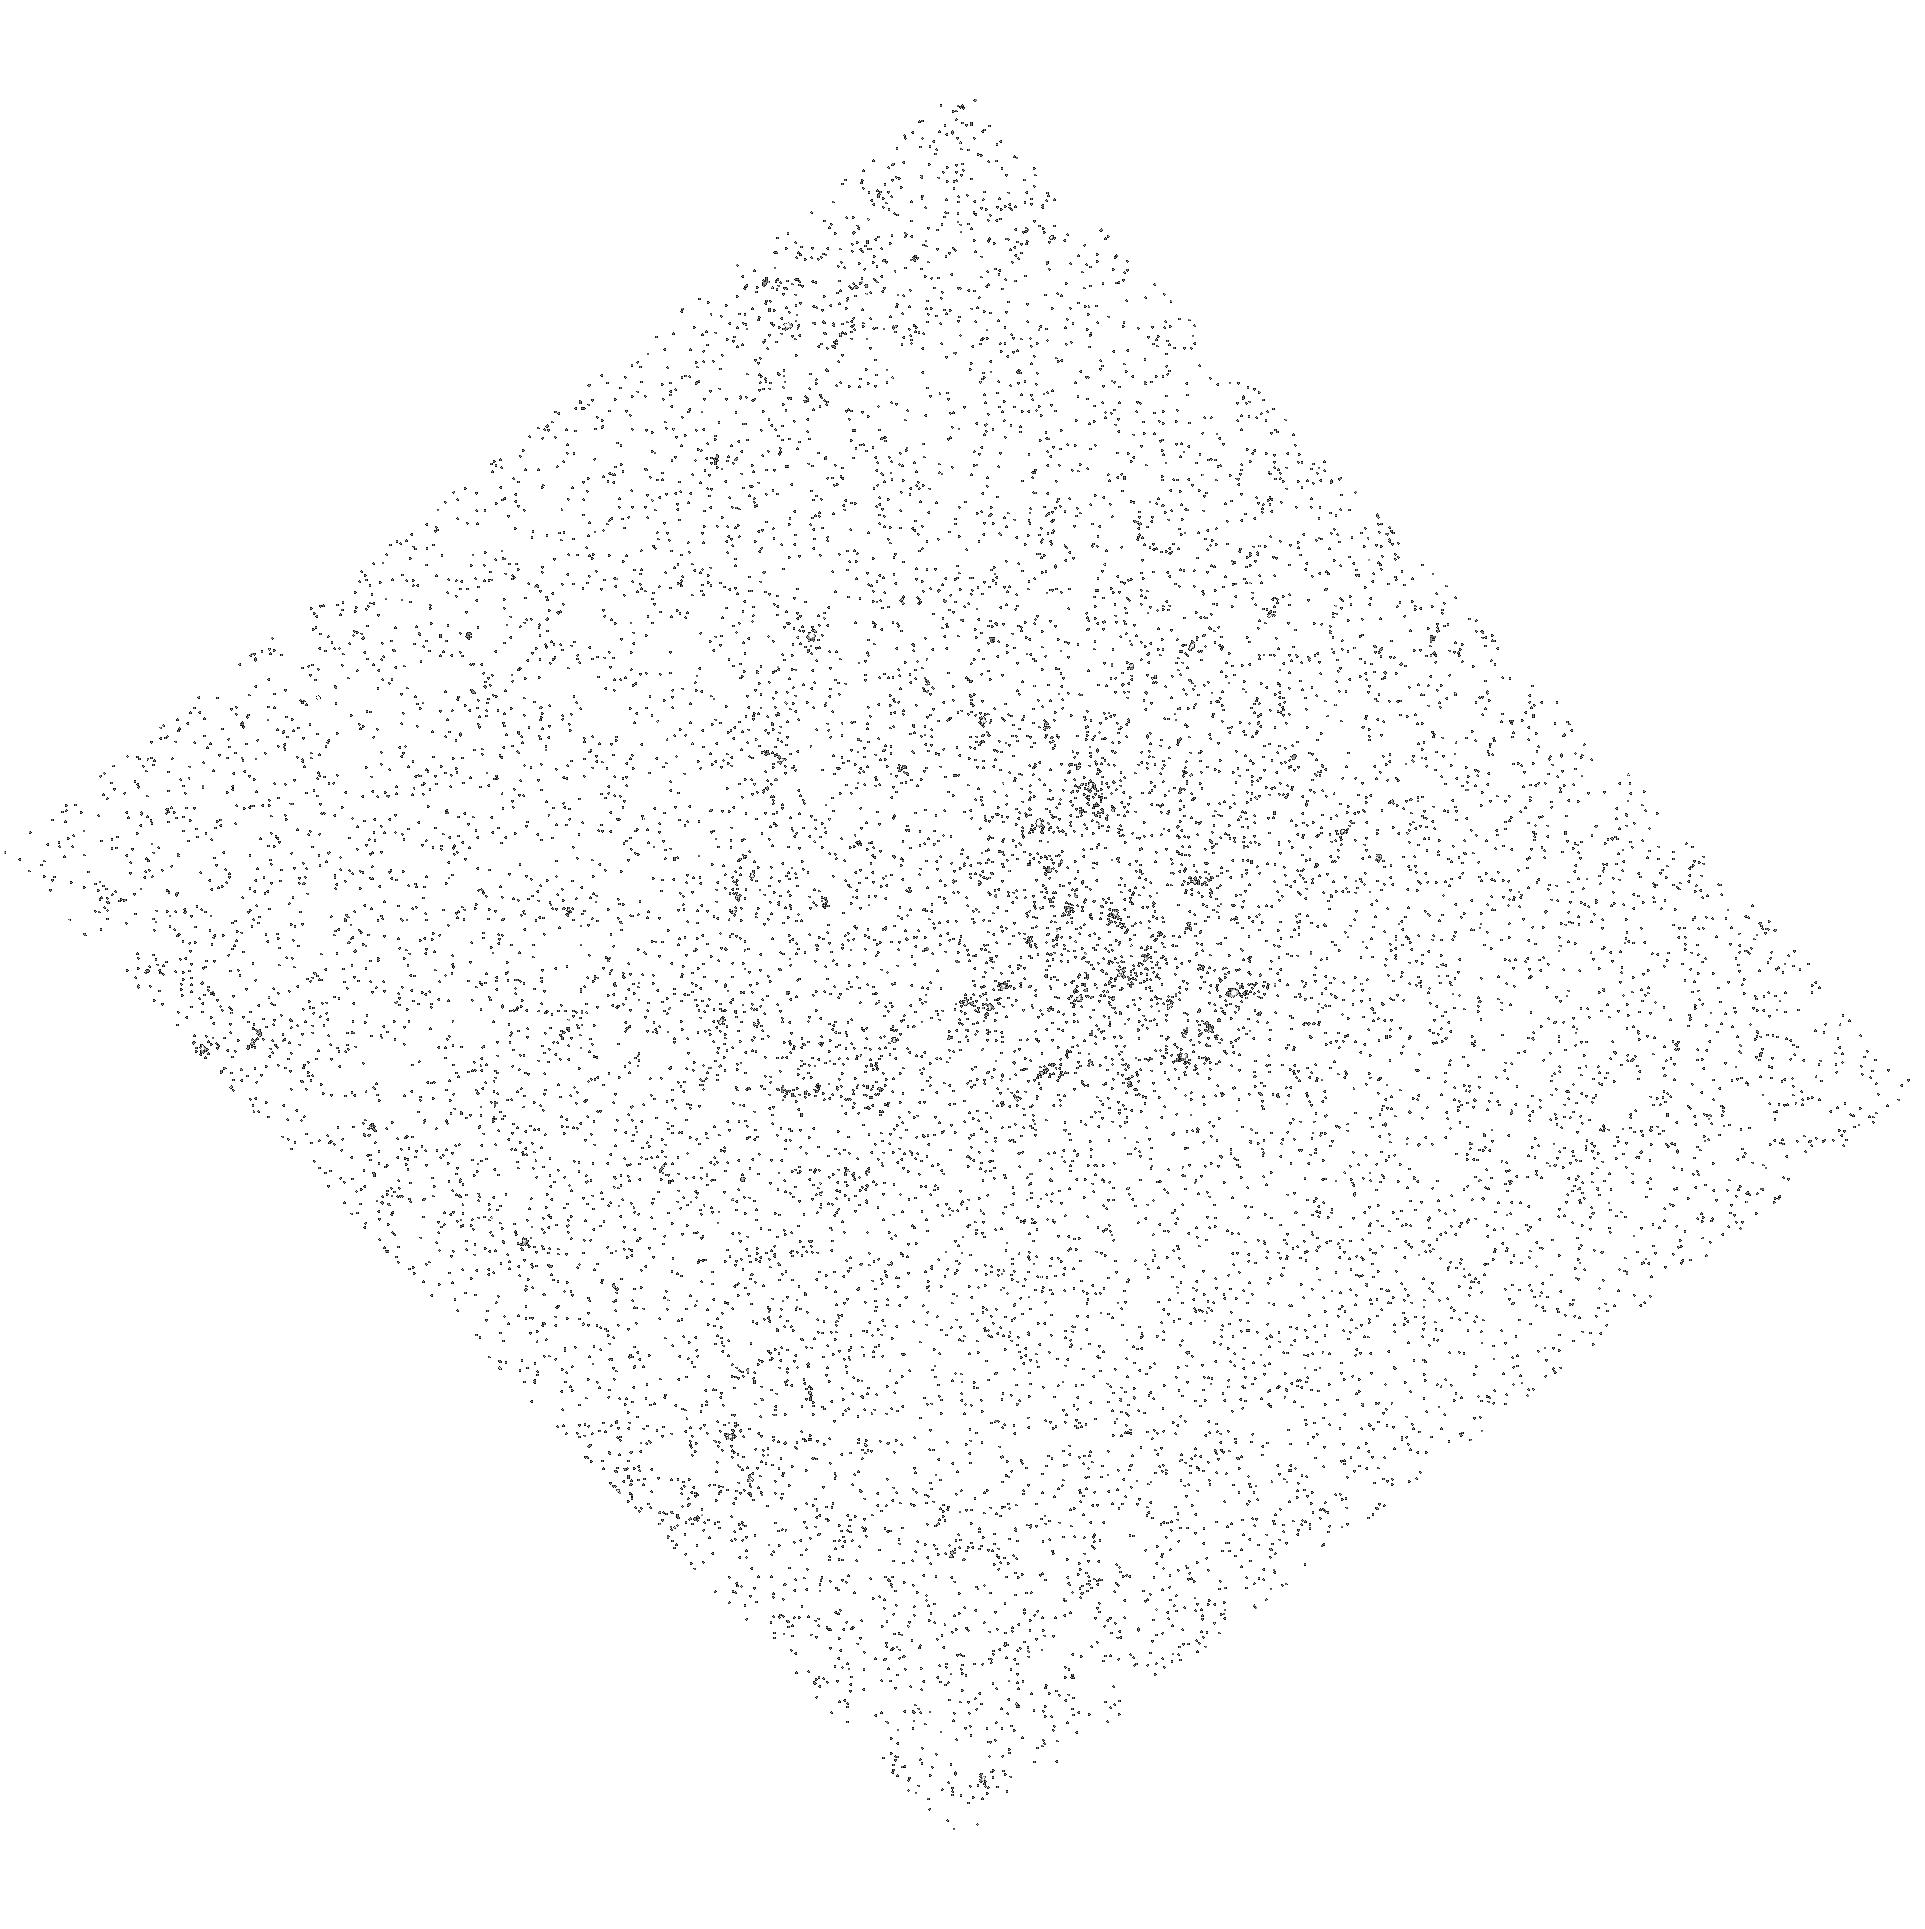
Target: NGC3031-ULX
Instrument: ACS/SBC
Filter: F165LP
Exposure: 10 min
Observation ID: hst_10814_02_acs_sbc_f165lp_j9oo02

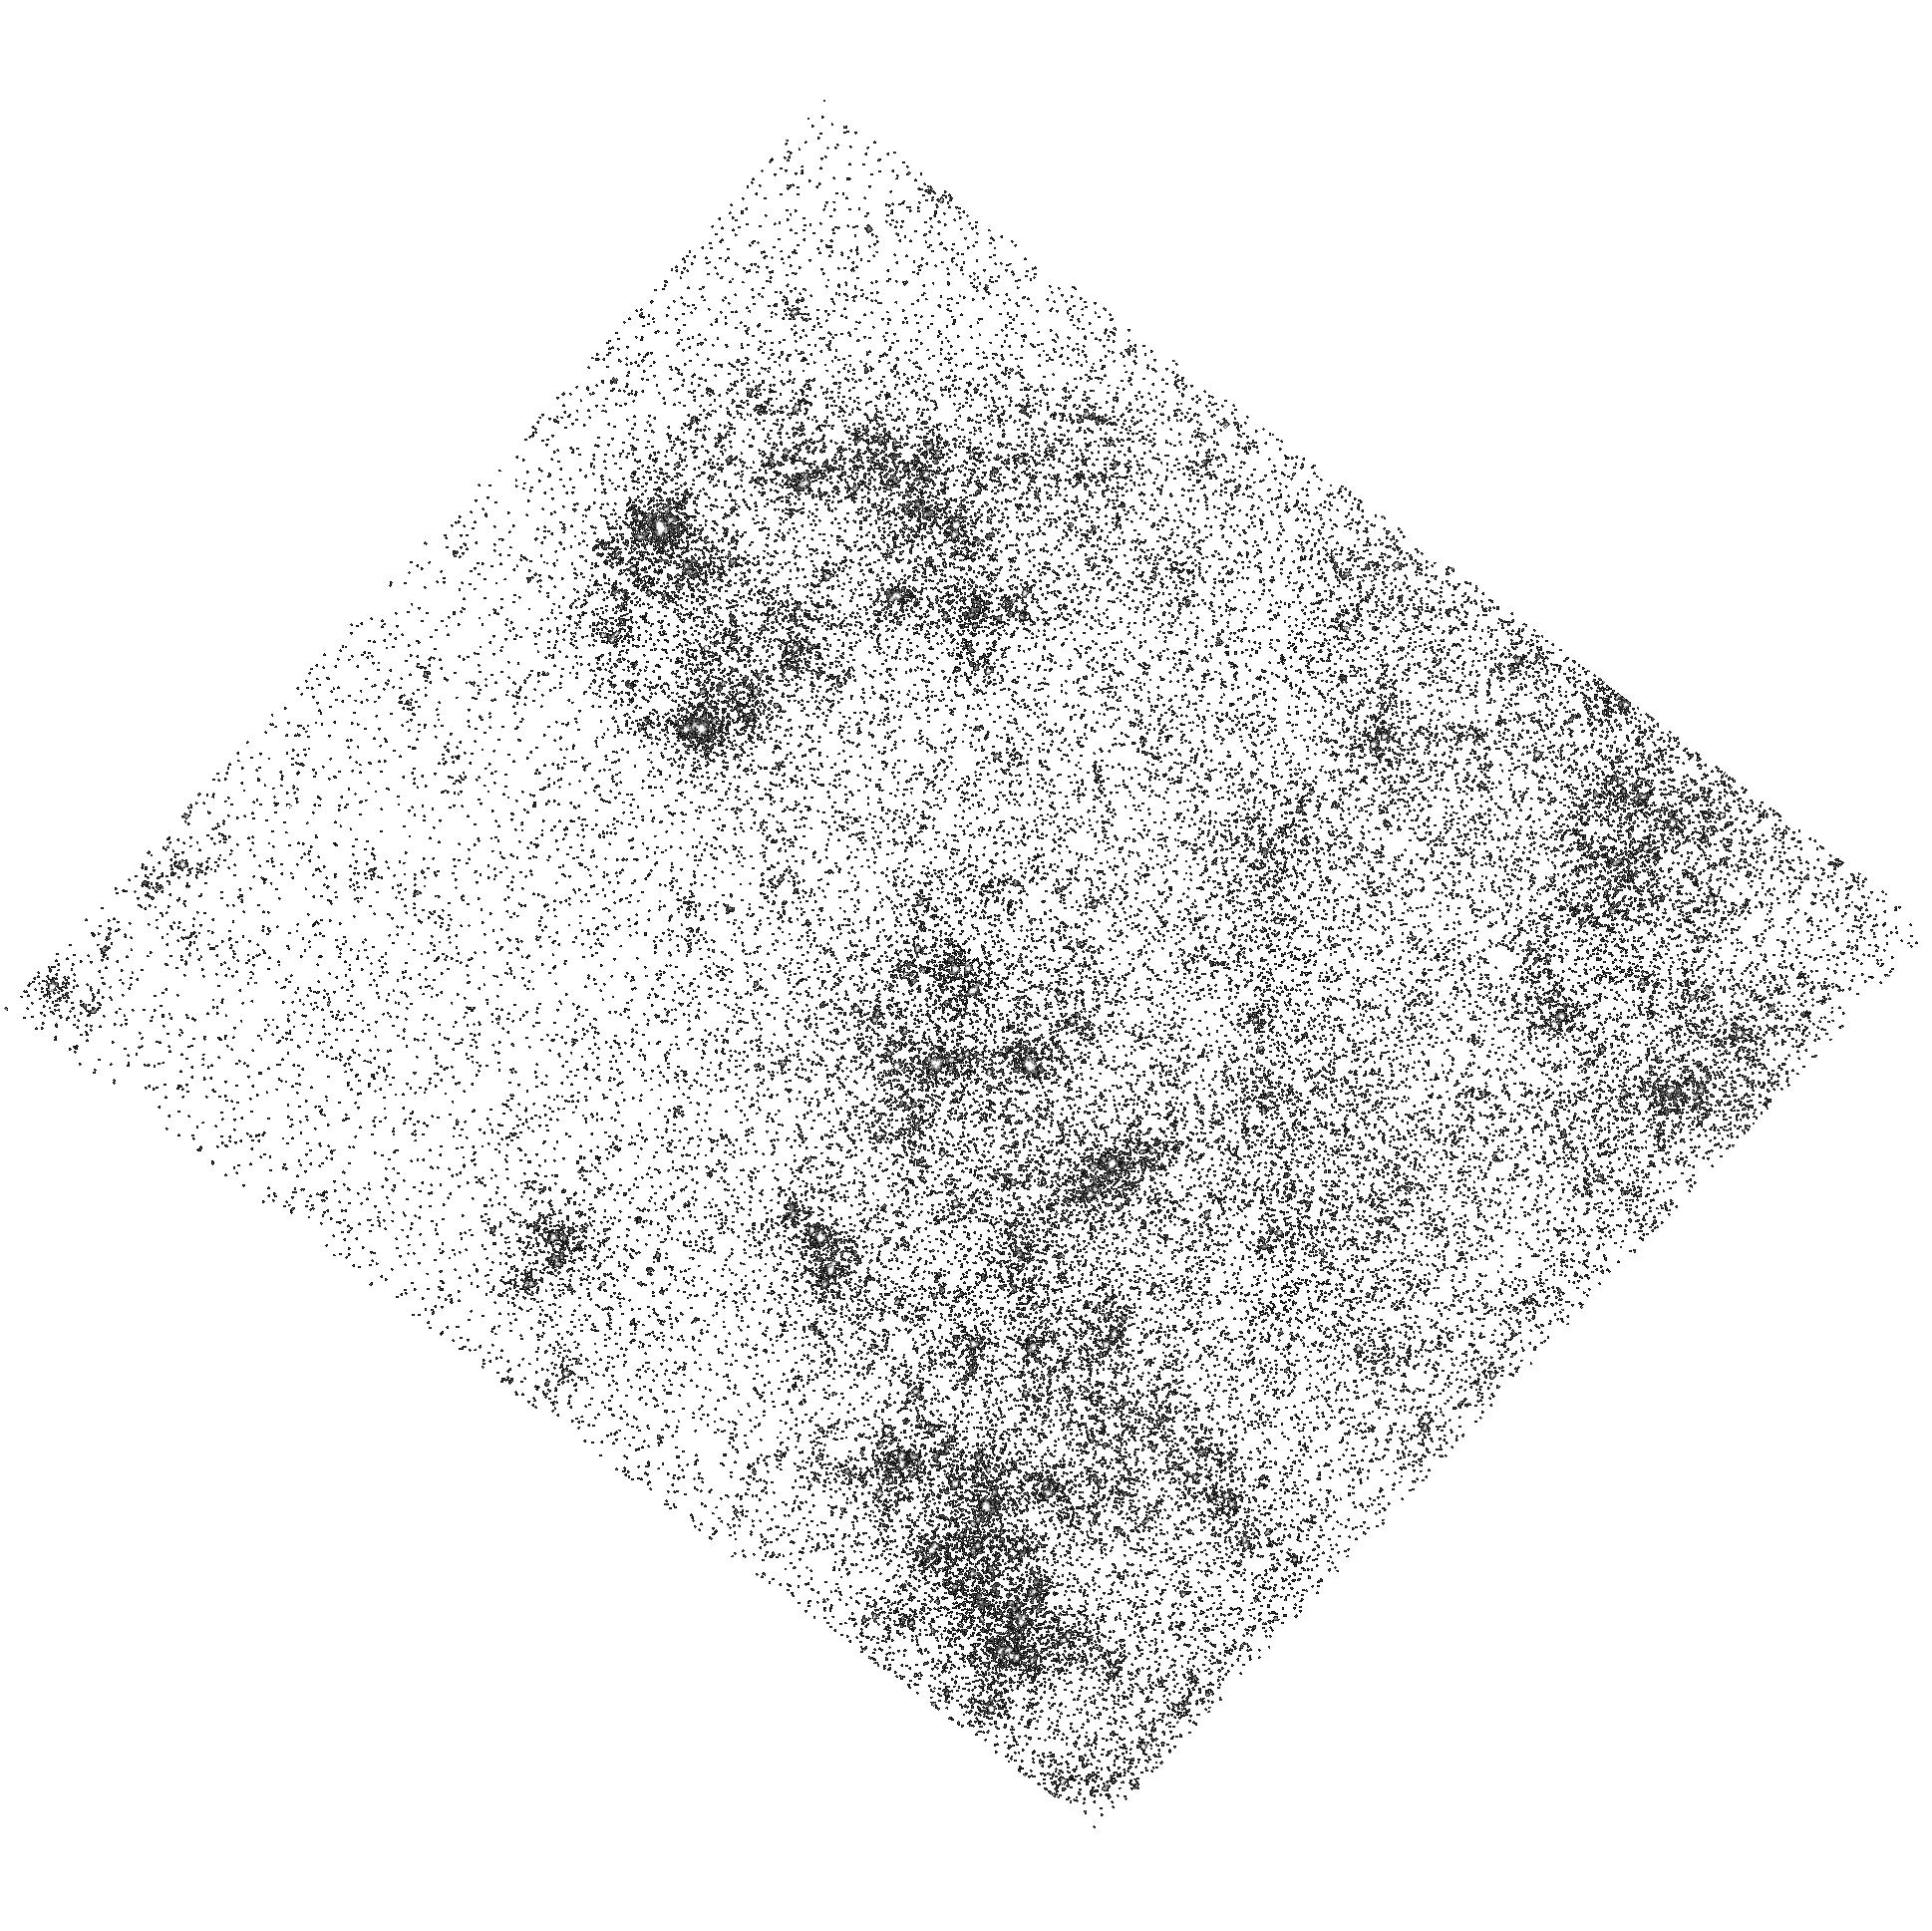
Target: NGC5204-ULX
Instrument: ACS/SBC
Filter: F165LP
Exposure: 10 min
Observation ID: hst_10814_01_acs_sbc_f165lp_j9oo01

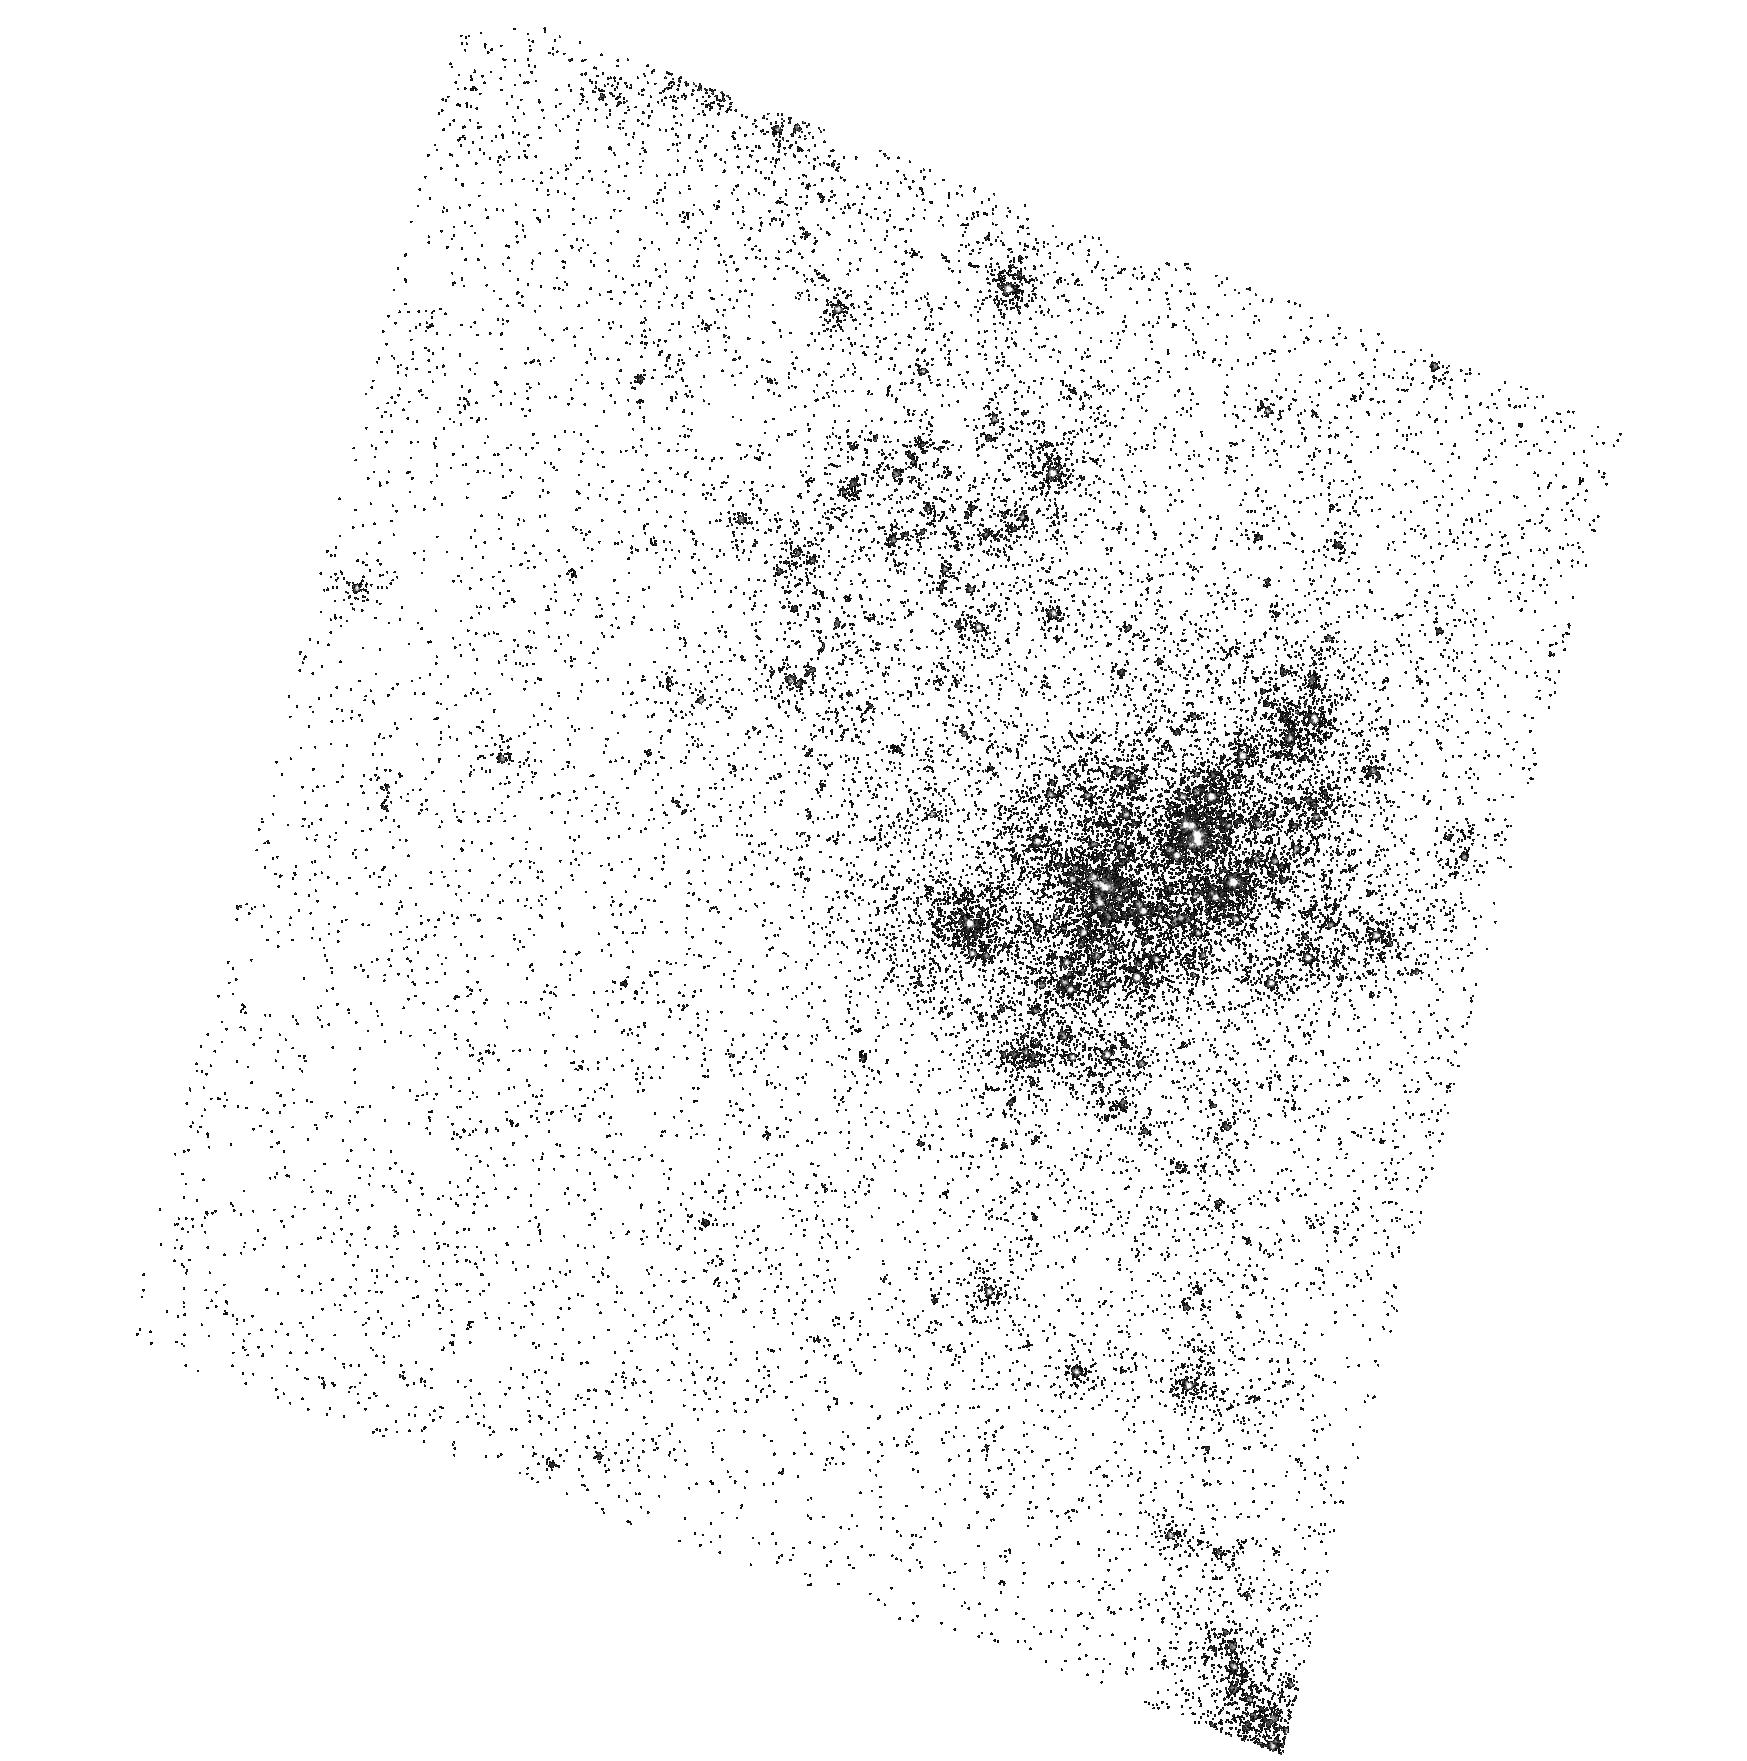
Target: HOLMII-ULX
Instrument: ACS/SBC
Filter: F165LP
Exposure: 10 min
Observation ID: hst_10814_04_acs_sbc_f165lp_j9oo04

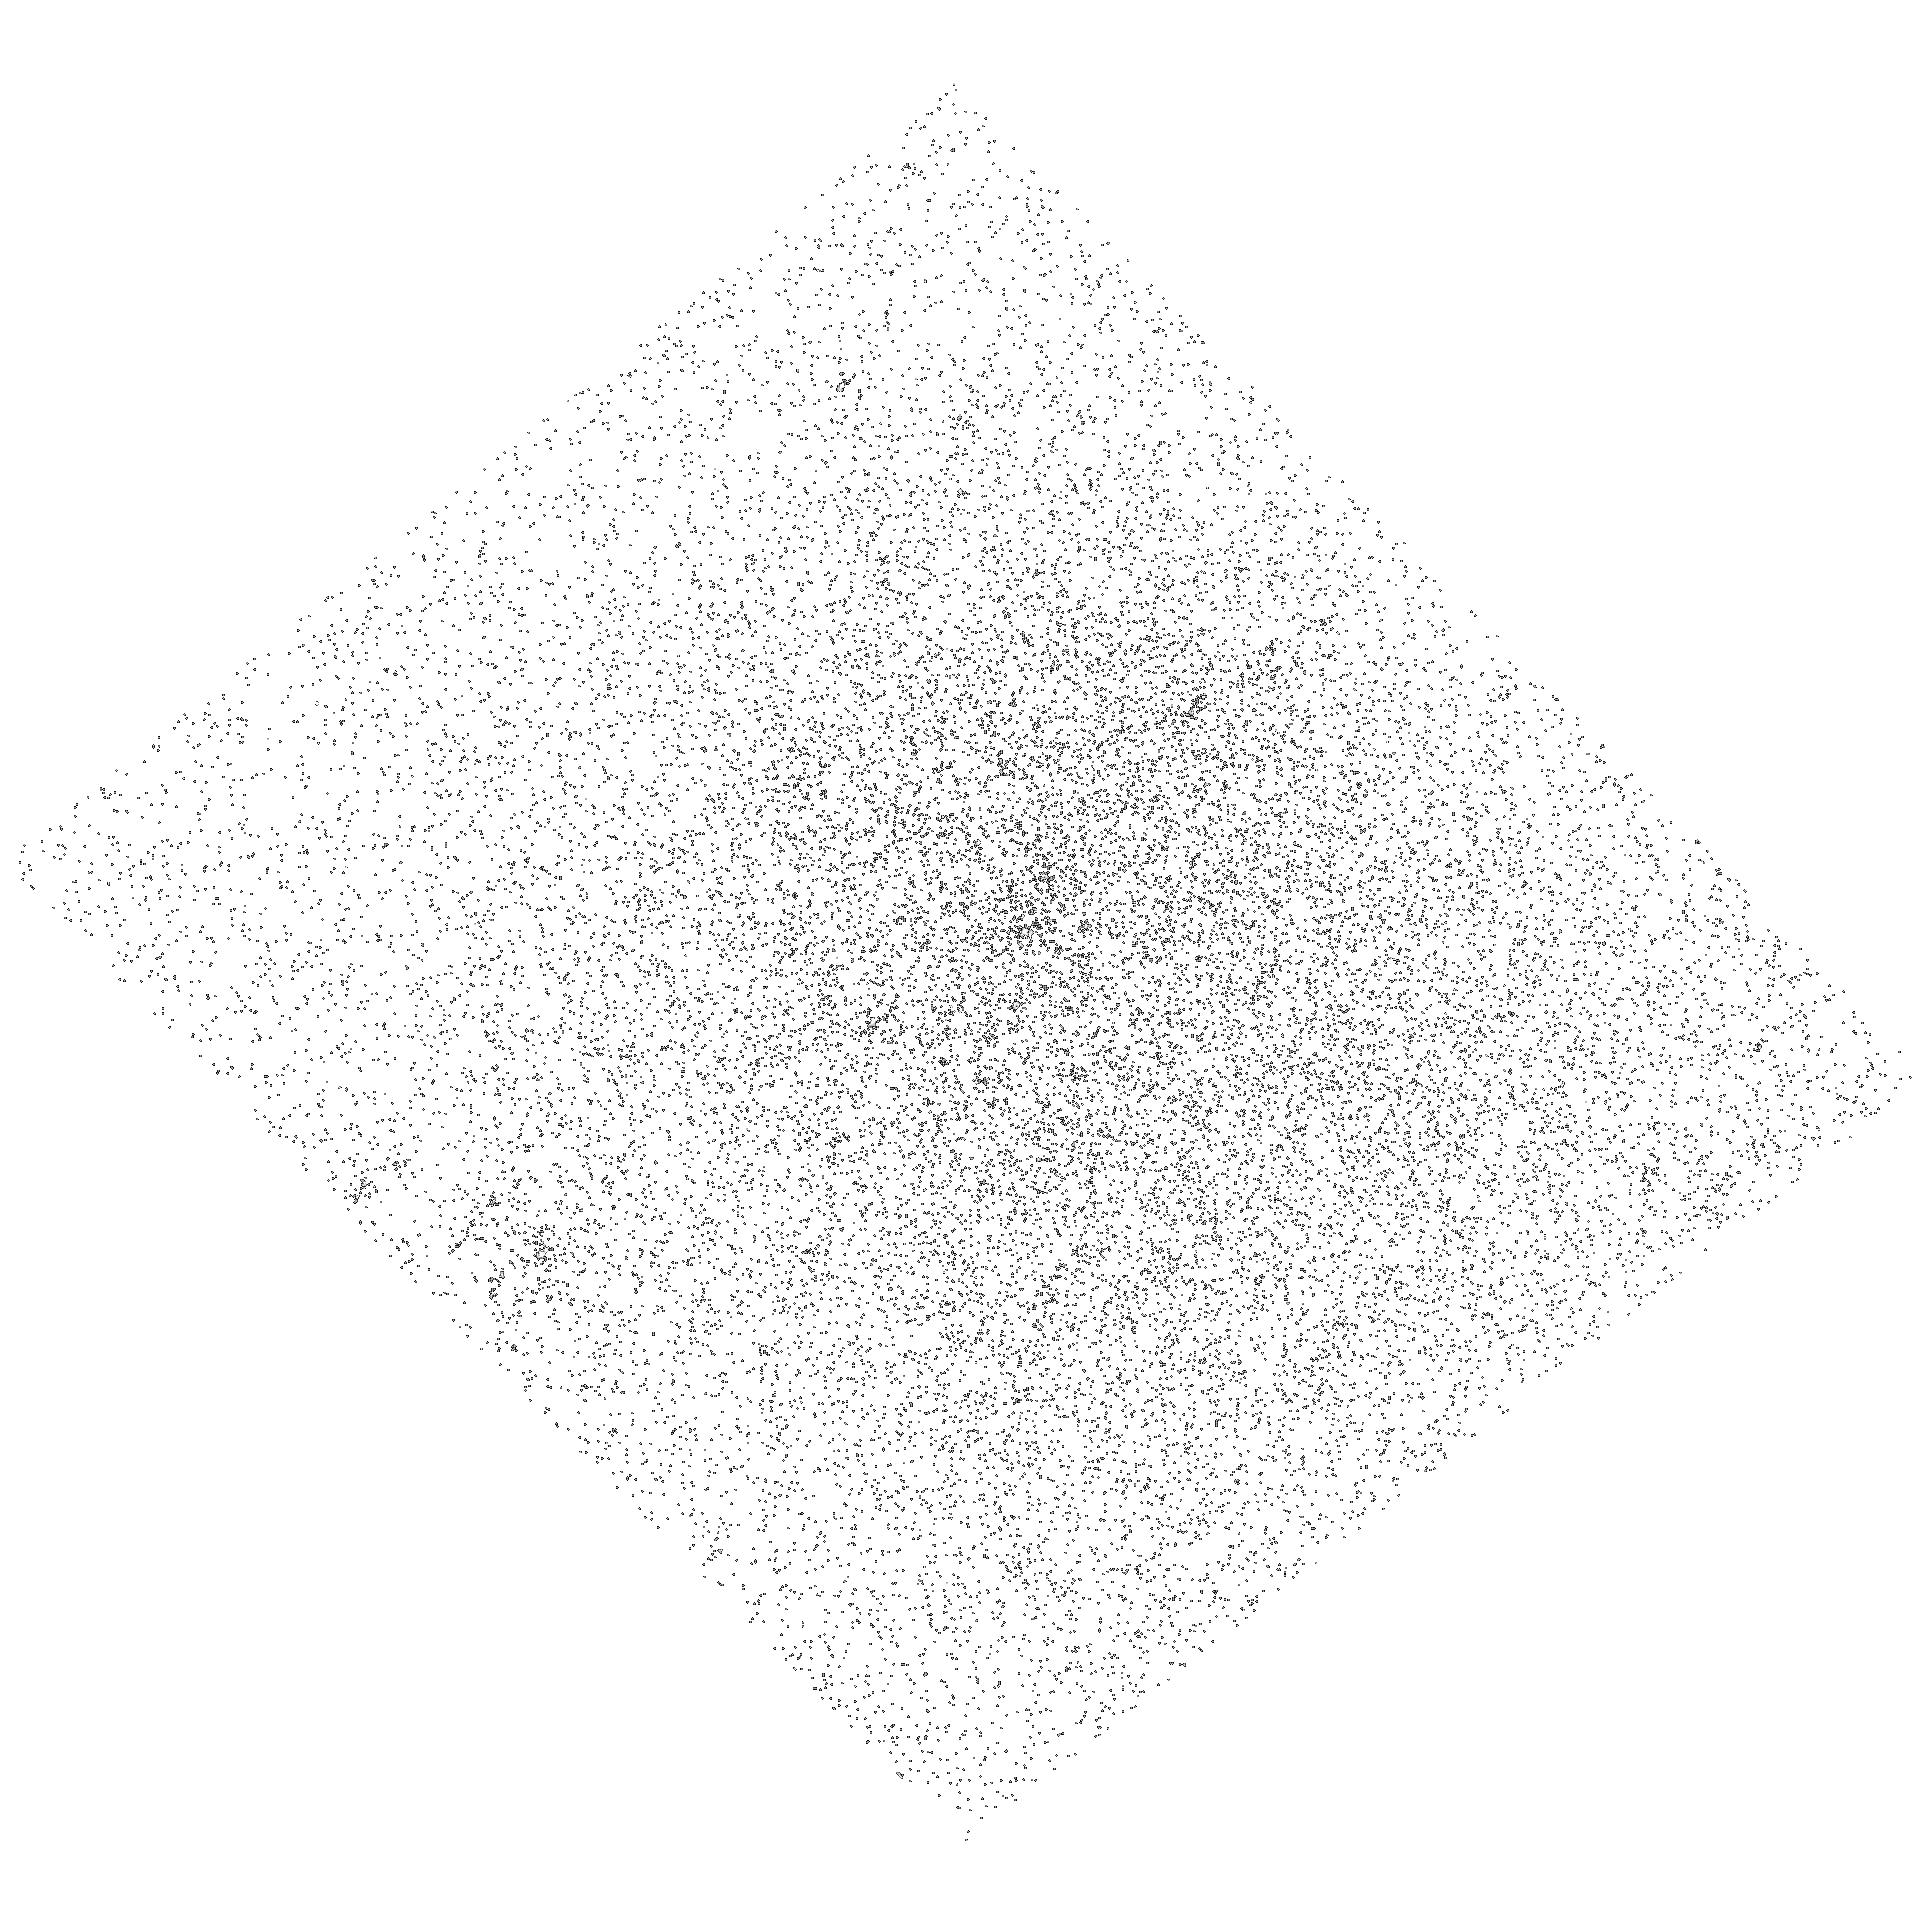
Target: NGC1313-ULX
Instrument: ACS/SBC
Filter: F165LP
Exposure: 10 min
Observation ID: hst_10814_03_acs_sbc_f165lp_j9oo03

The Masses for ultraluminous X-ray sources (PI: Bregman, Joel N.)

Ultraluminous X-ray sources are non-nuclear sources in normal disk galaxies that are either stellar mass black holes that are super-Eddington emitters, or 1E3-1E4 Msolar black holes emitting normally. We can distinguish between these models by obtaining constraints for the mass of the primary, which can be accomplished through UV objective prism spectra. This strategy begins with the optical identification of the secondary and identification of its spectral type in order to determine its mass and the Roche Lobe radius. Secondly, we need to determine whether an accretion disk is present and if its high ionization UV line luminosities point to a stellar mass black hole or a more massive object. Finally, if the black hole is 1E3-1E4 Msolar, the orbital velocity of the secondary is so large that a Doppler shift will be detectable, even at the modest resolution of the prism.